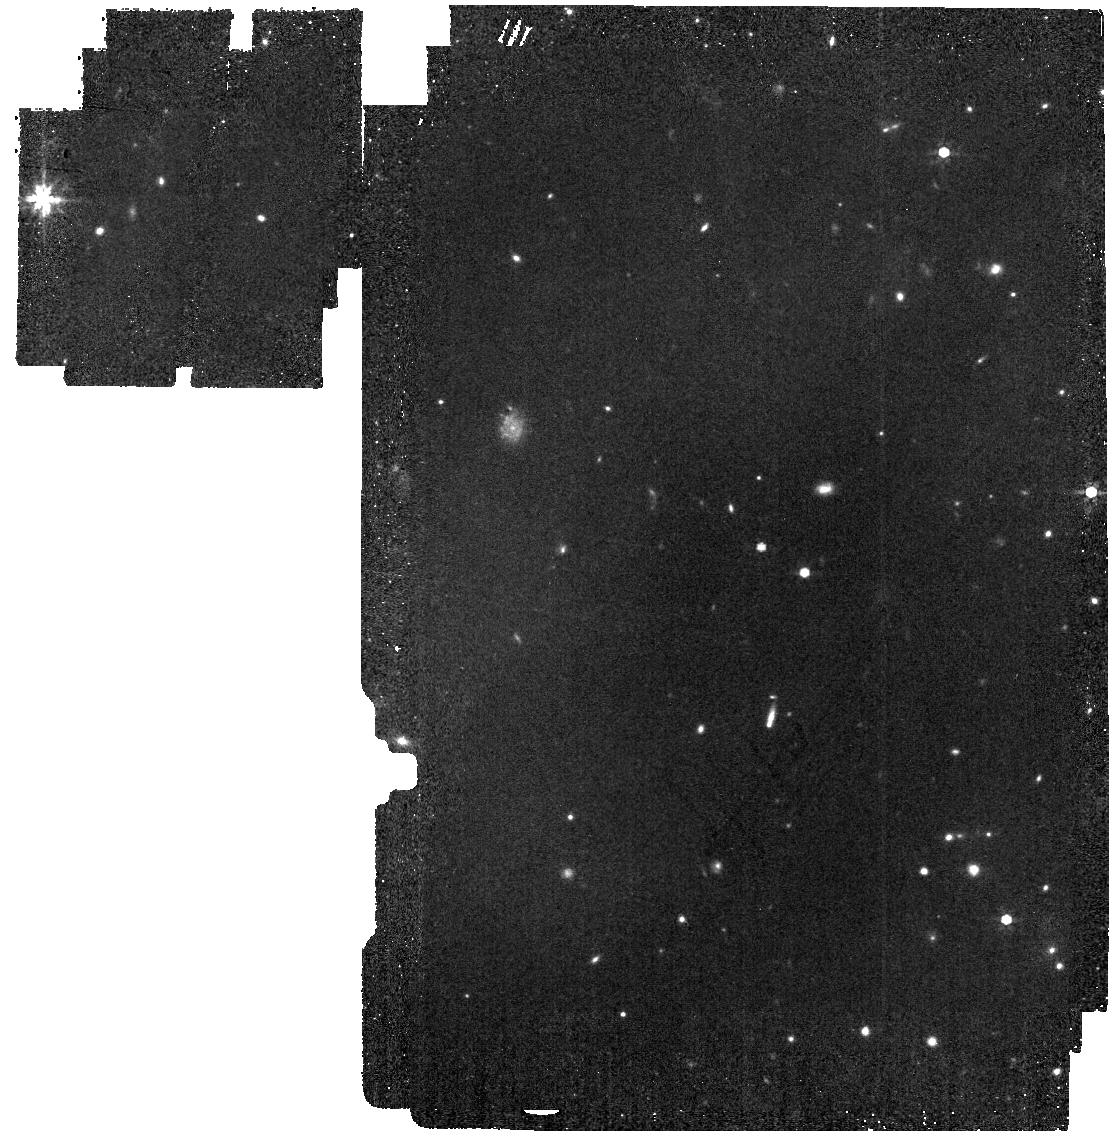
Target: WD1057+719
Instrument: MIRI
Filter: F770W
Exposure: 9 min
Observation ID: jw04497-o014_t003_miri_f770w

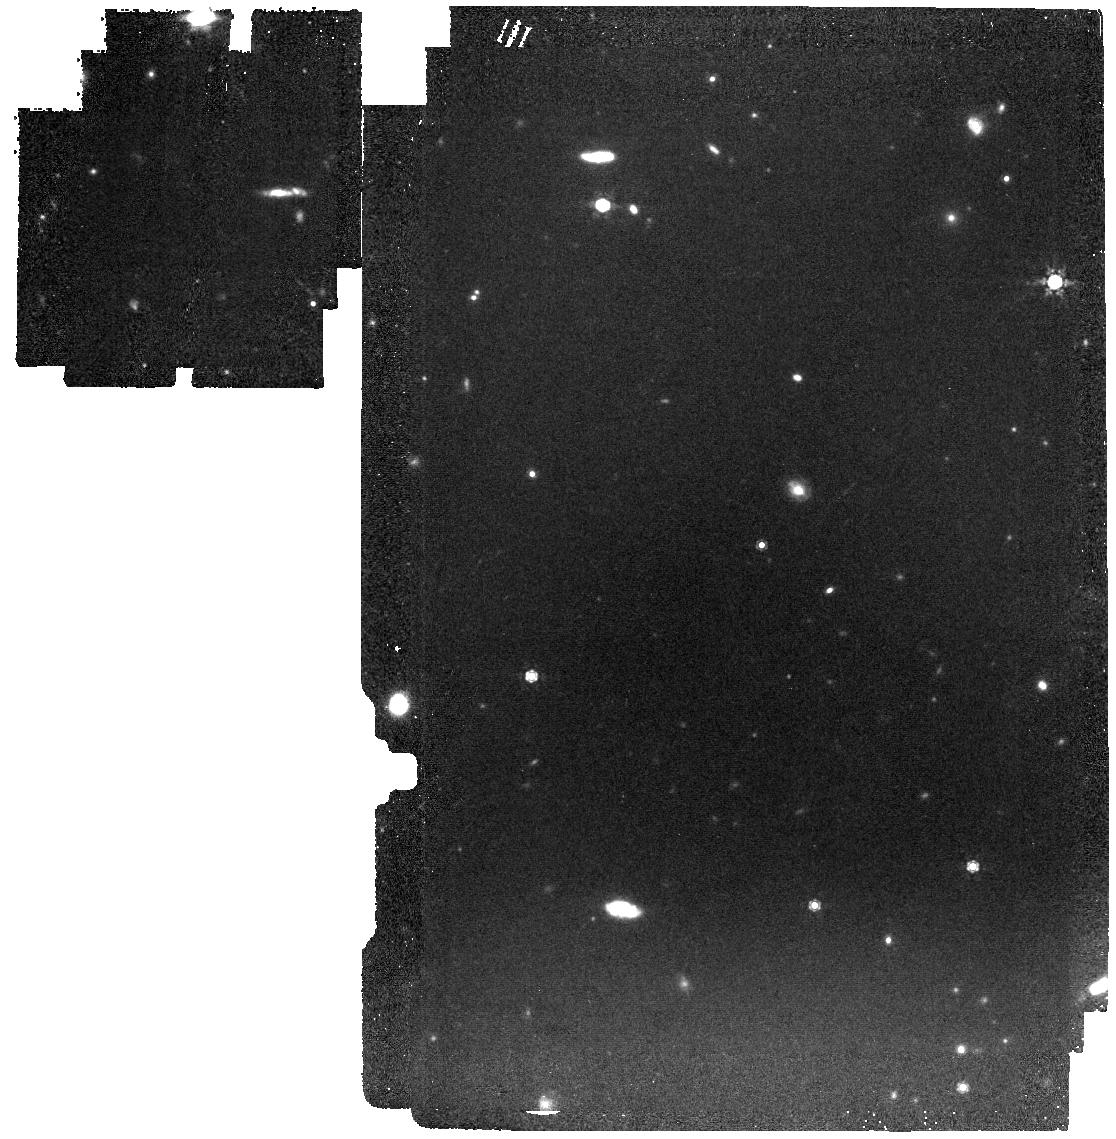
Target: LDS749B
Instrument: MIRI
Filter: F1000W
Exposure: 16 min
Observation ID: jw04497-o013_t002_miri_f1000w

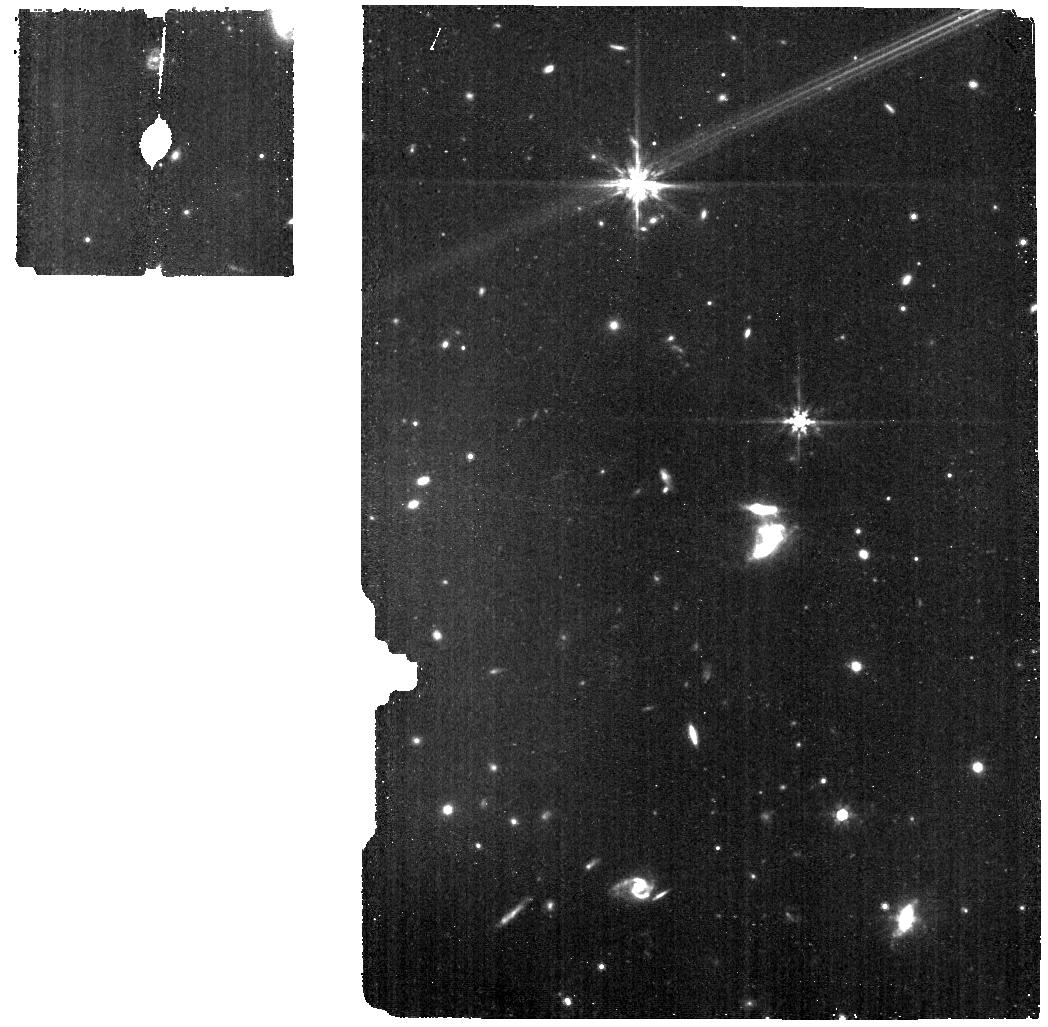
Target: muCol-BKG
Instrument: MIRI
Filter: F770W
Exposure: 10 min
Observation ID: jw04497-o005_t007_miri_f770w

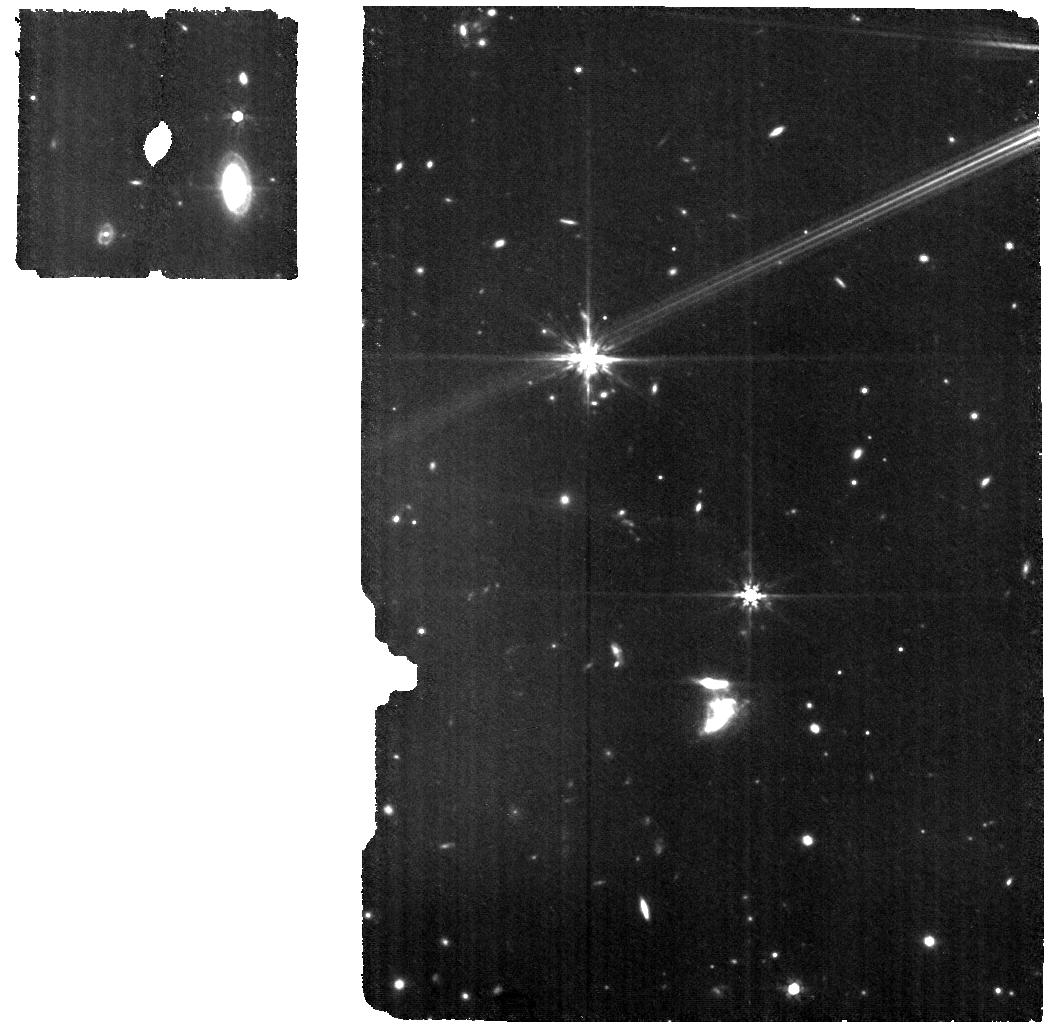
Target: muCol-WBKG
Instrument: MIRI
Filter: F770W
Exposure: 20 min
Observation ID: jw04497-o004_t006_miri_f770w

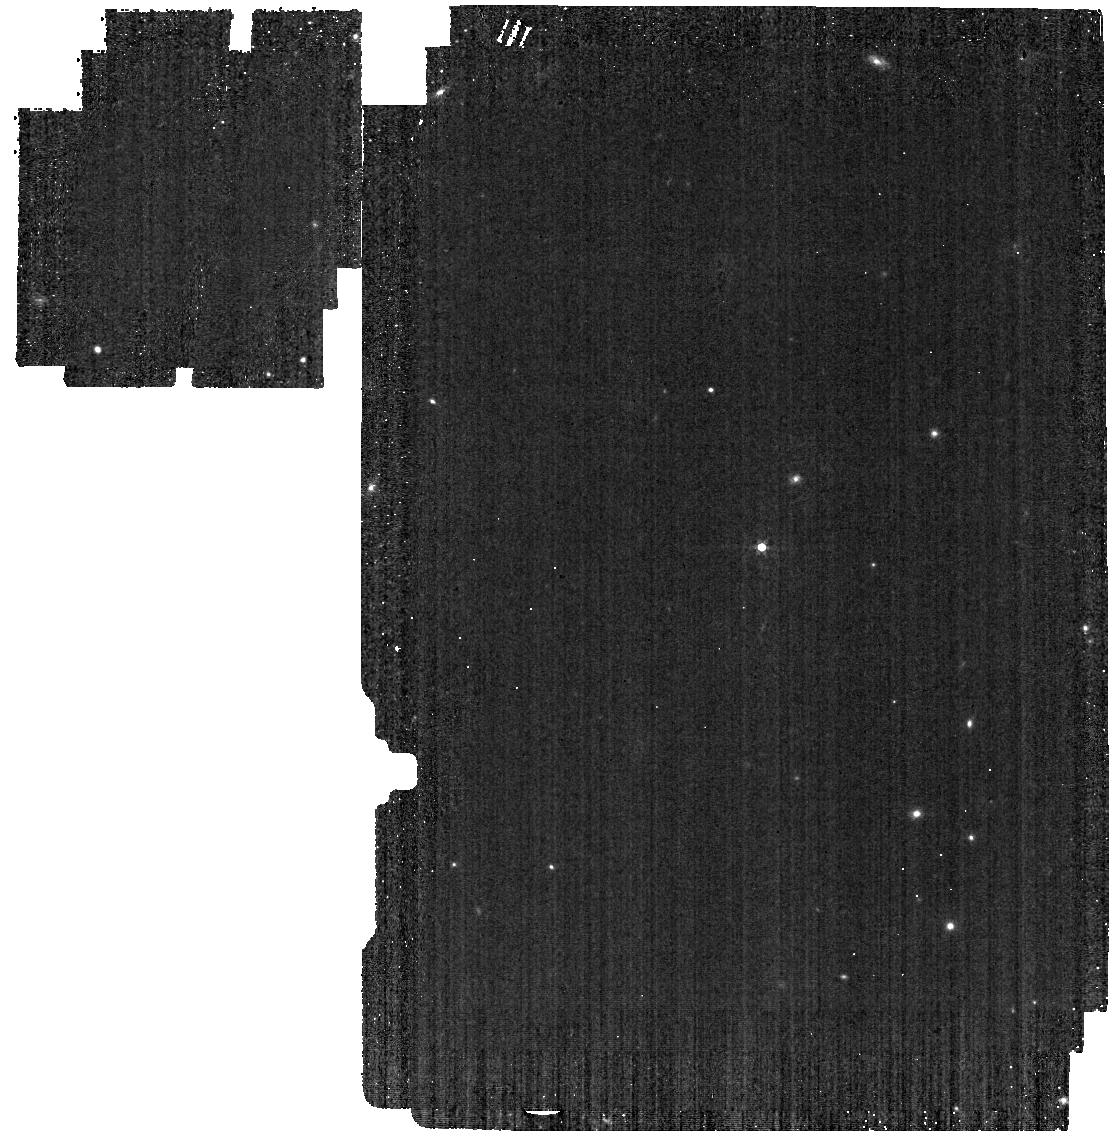
Target: GD153
Instrument: MIRI
Filter: F560W
Exposure: 2 min
Observation ID: jw04497-o001_t001_miri_f560w

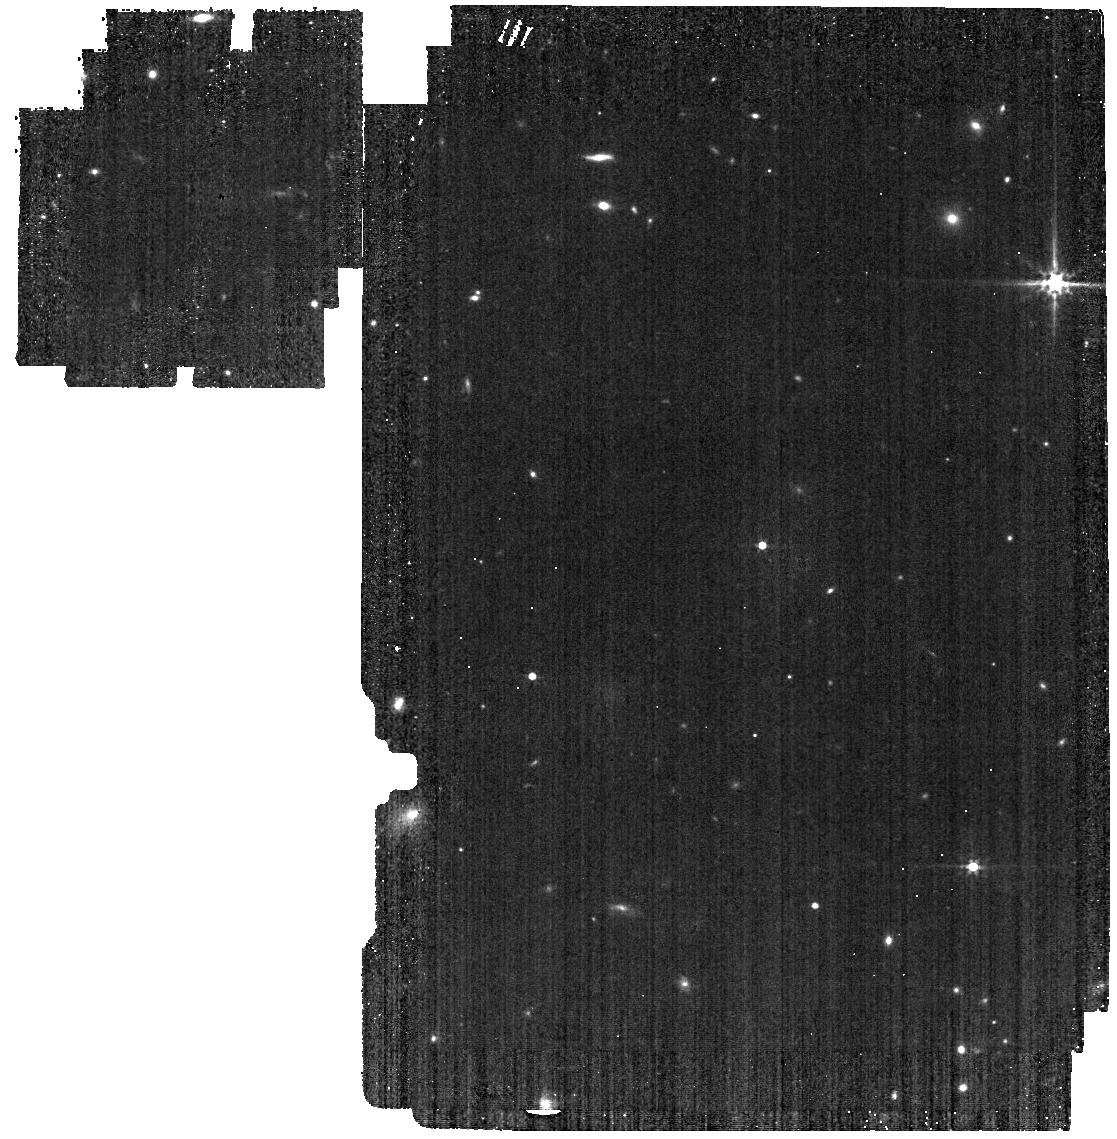
Target: LDS749B
Instrument: MIRI
Filter: F560W
Exposure: 3 min
Observation ID: jw04497-o013_t002_miri_f560w

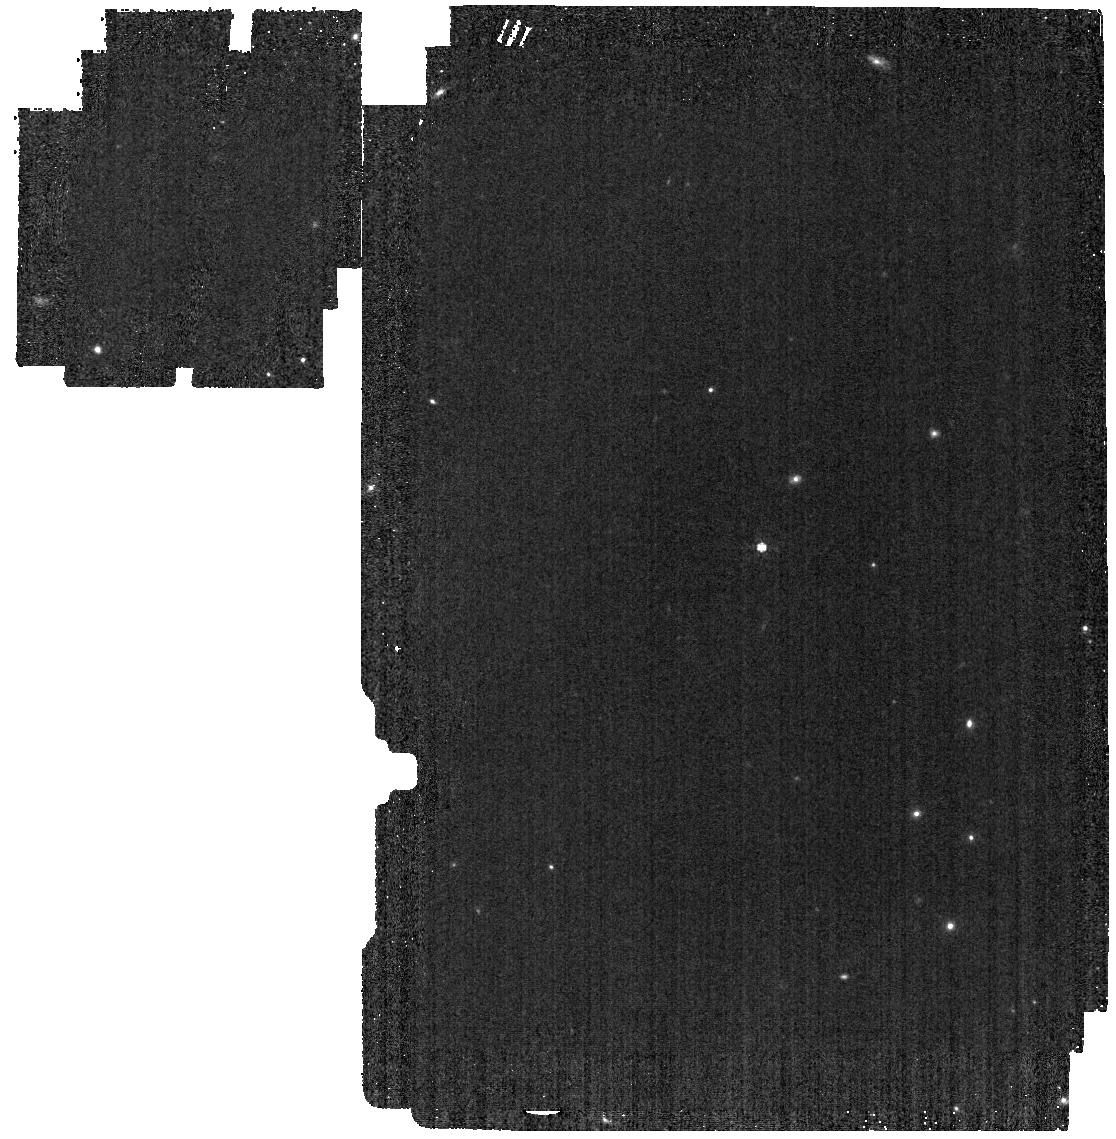
Target: GD153
Instrument: MIRI
Filter: F770W
Exposure: 2 min
Observation ID: jw04497-o001_t001_miri_f770w

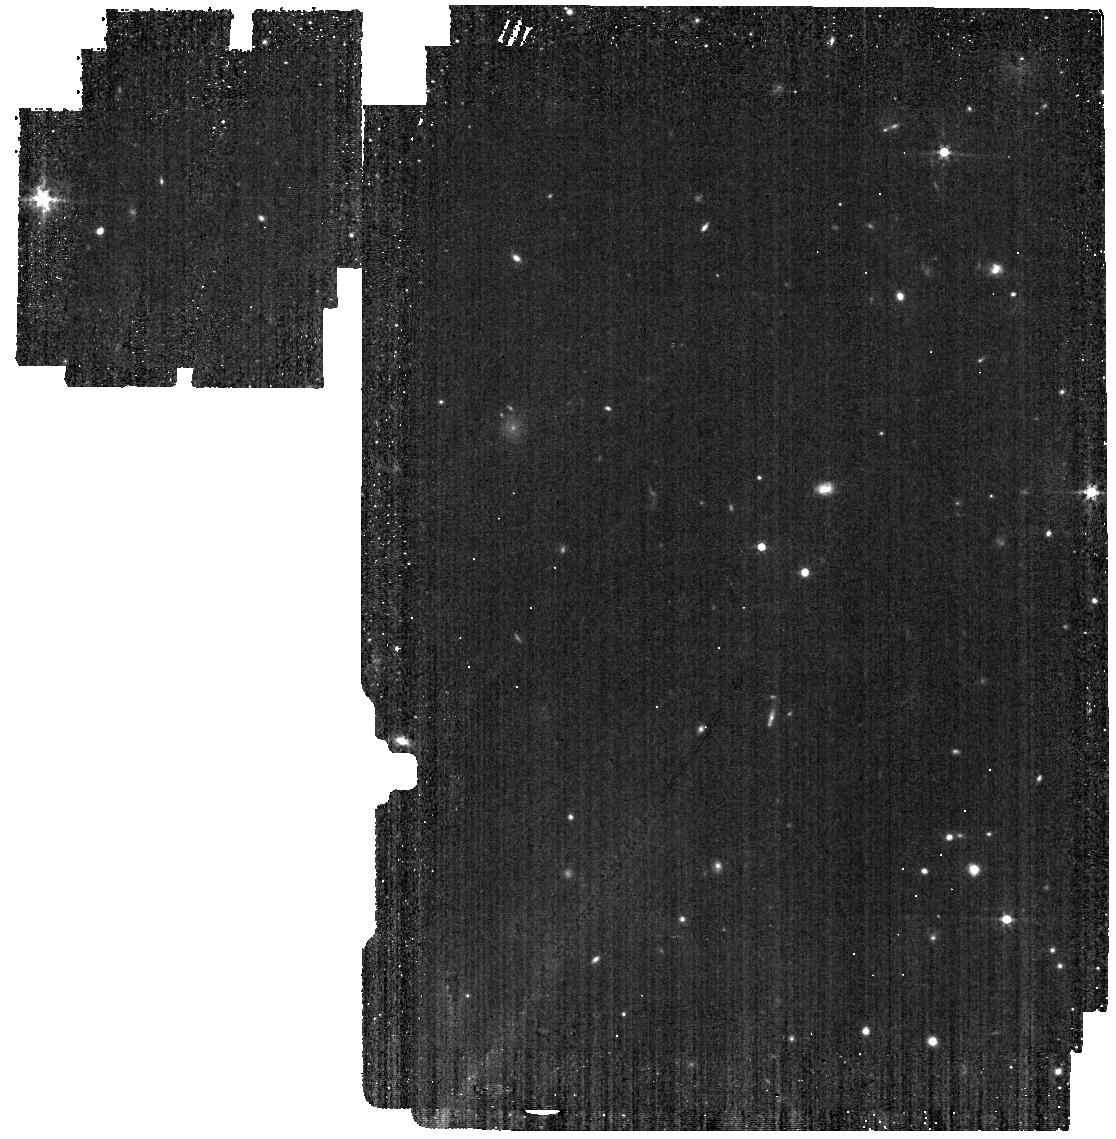
Target: WD1057+719
Instrument: MIRI
Filter: F560W
Exposure: 4 min
Observation ID: jw04497-o014_t003_miri_f560w

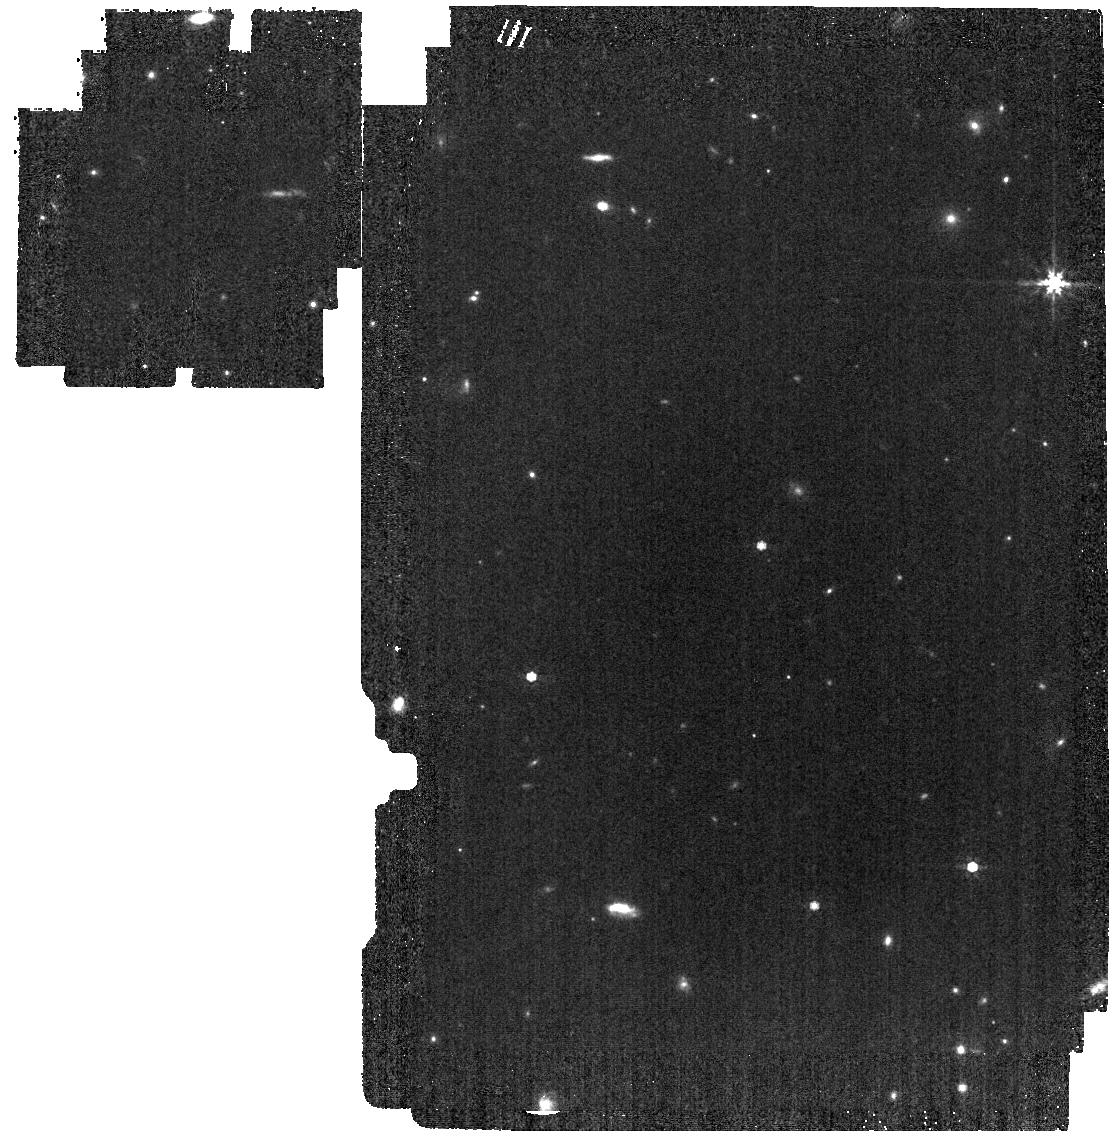
Target: LDS749B
Instrument: MIRI
Filter: F770W
Exposure: 3 min
Observation ID: jw04497-o013_t002_miri_f770w

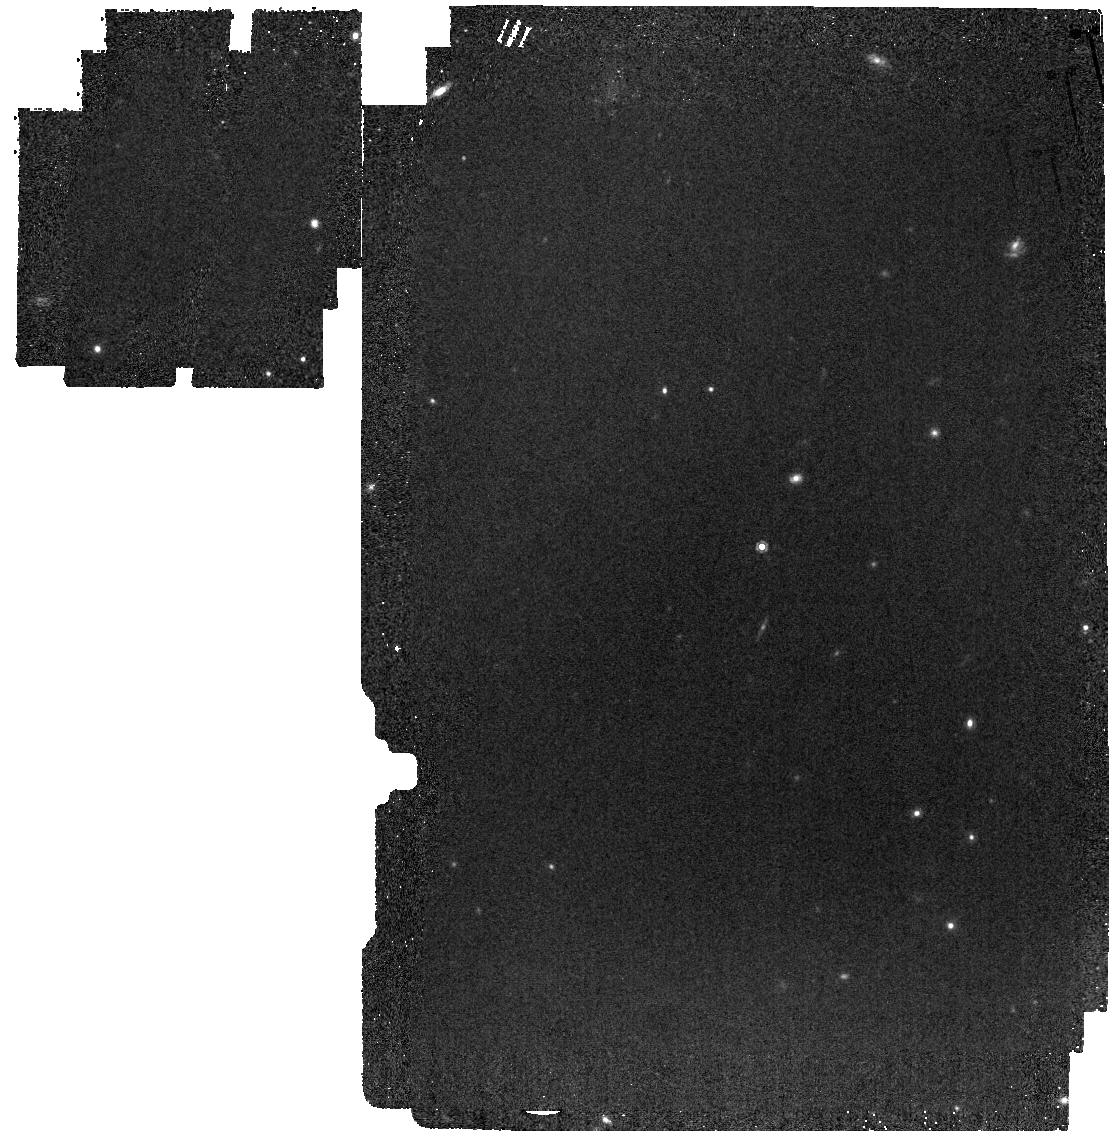
Target: GD153
Instrument: MIRI
Filter: F1000W
Exposure: 6 min
Observation ID: jw04497-o001_t001_miri_f1000w

Absolute Flux Calibration (Hot Stars) (PI: Gordon, Karl D.)

This program obtains observations of hot stars as part of the JWST absolute flux calibration effort. This effort uses all JWST instruments to provide absolute flux calibration for all JWST modes (filters, gratings, etc). The combined nature of this effort is to ensure the highest quality flux calibration internal to and between instruments and to carry out the observations efficiently. This program provides observations of hot stars and companion programs provide observations of A dwarfs and solar analog observations. The absolute flux observations will be compared to model predictions of the stars' flux densities to calculate the appropriate calibration factors per instrument mode. This calibration program may change in response to system developments and the final Cycle 2 science program.